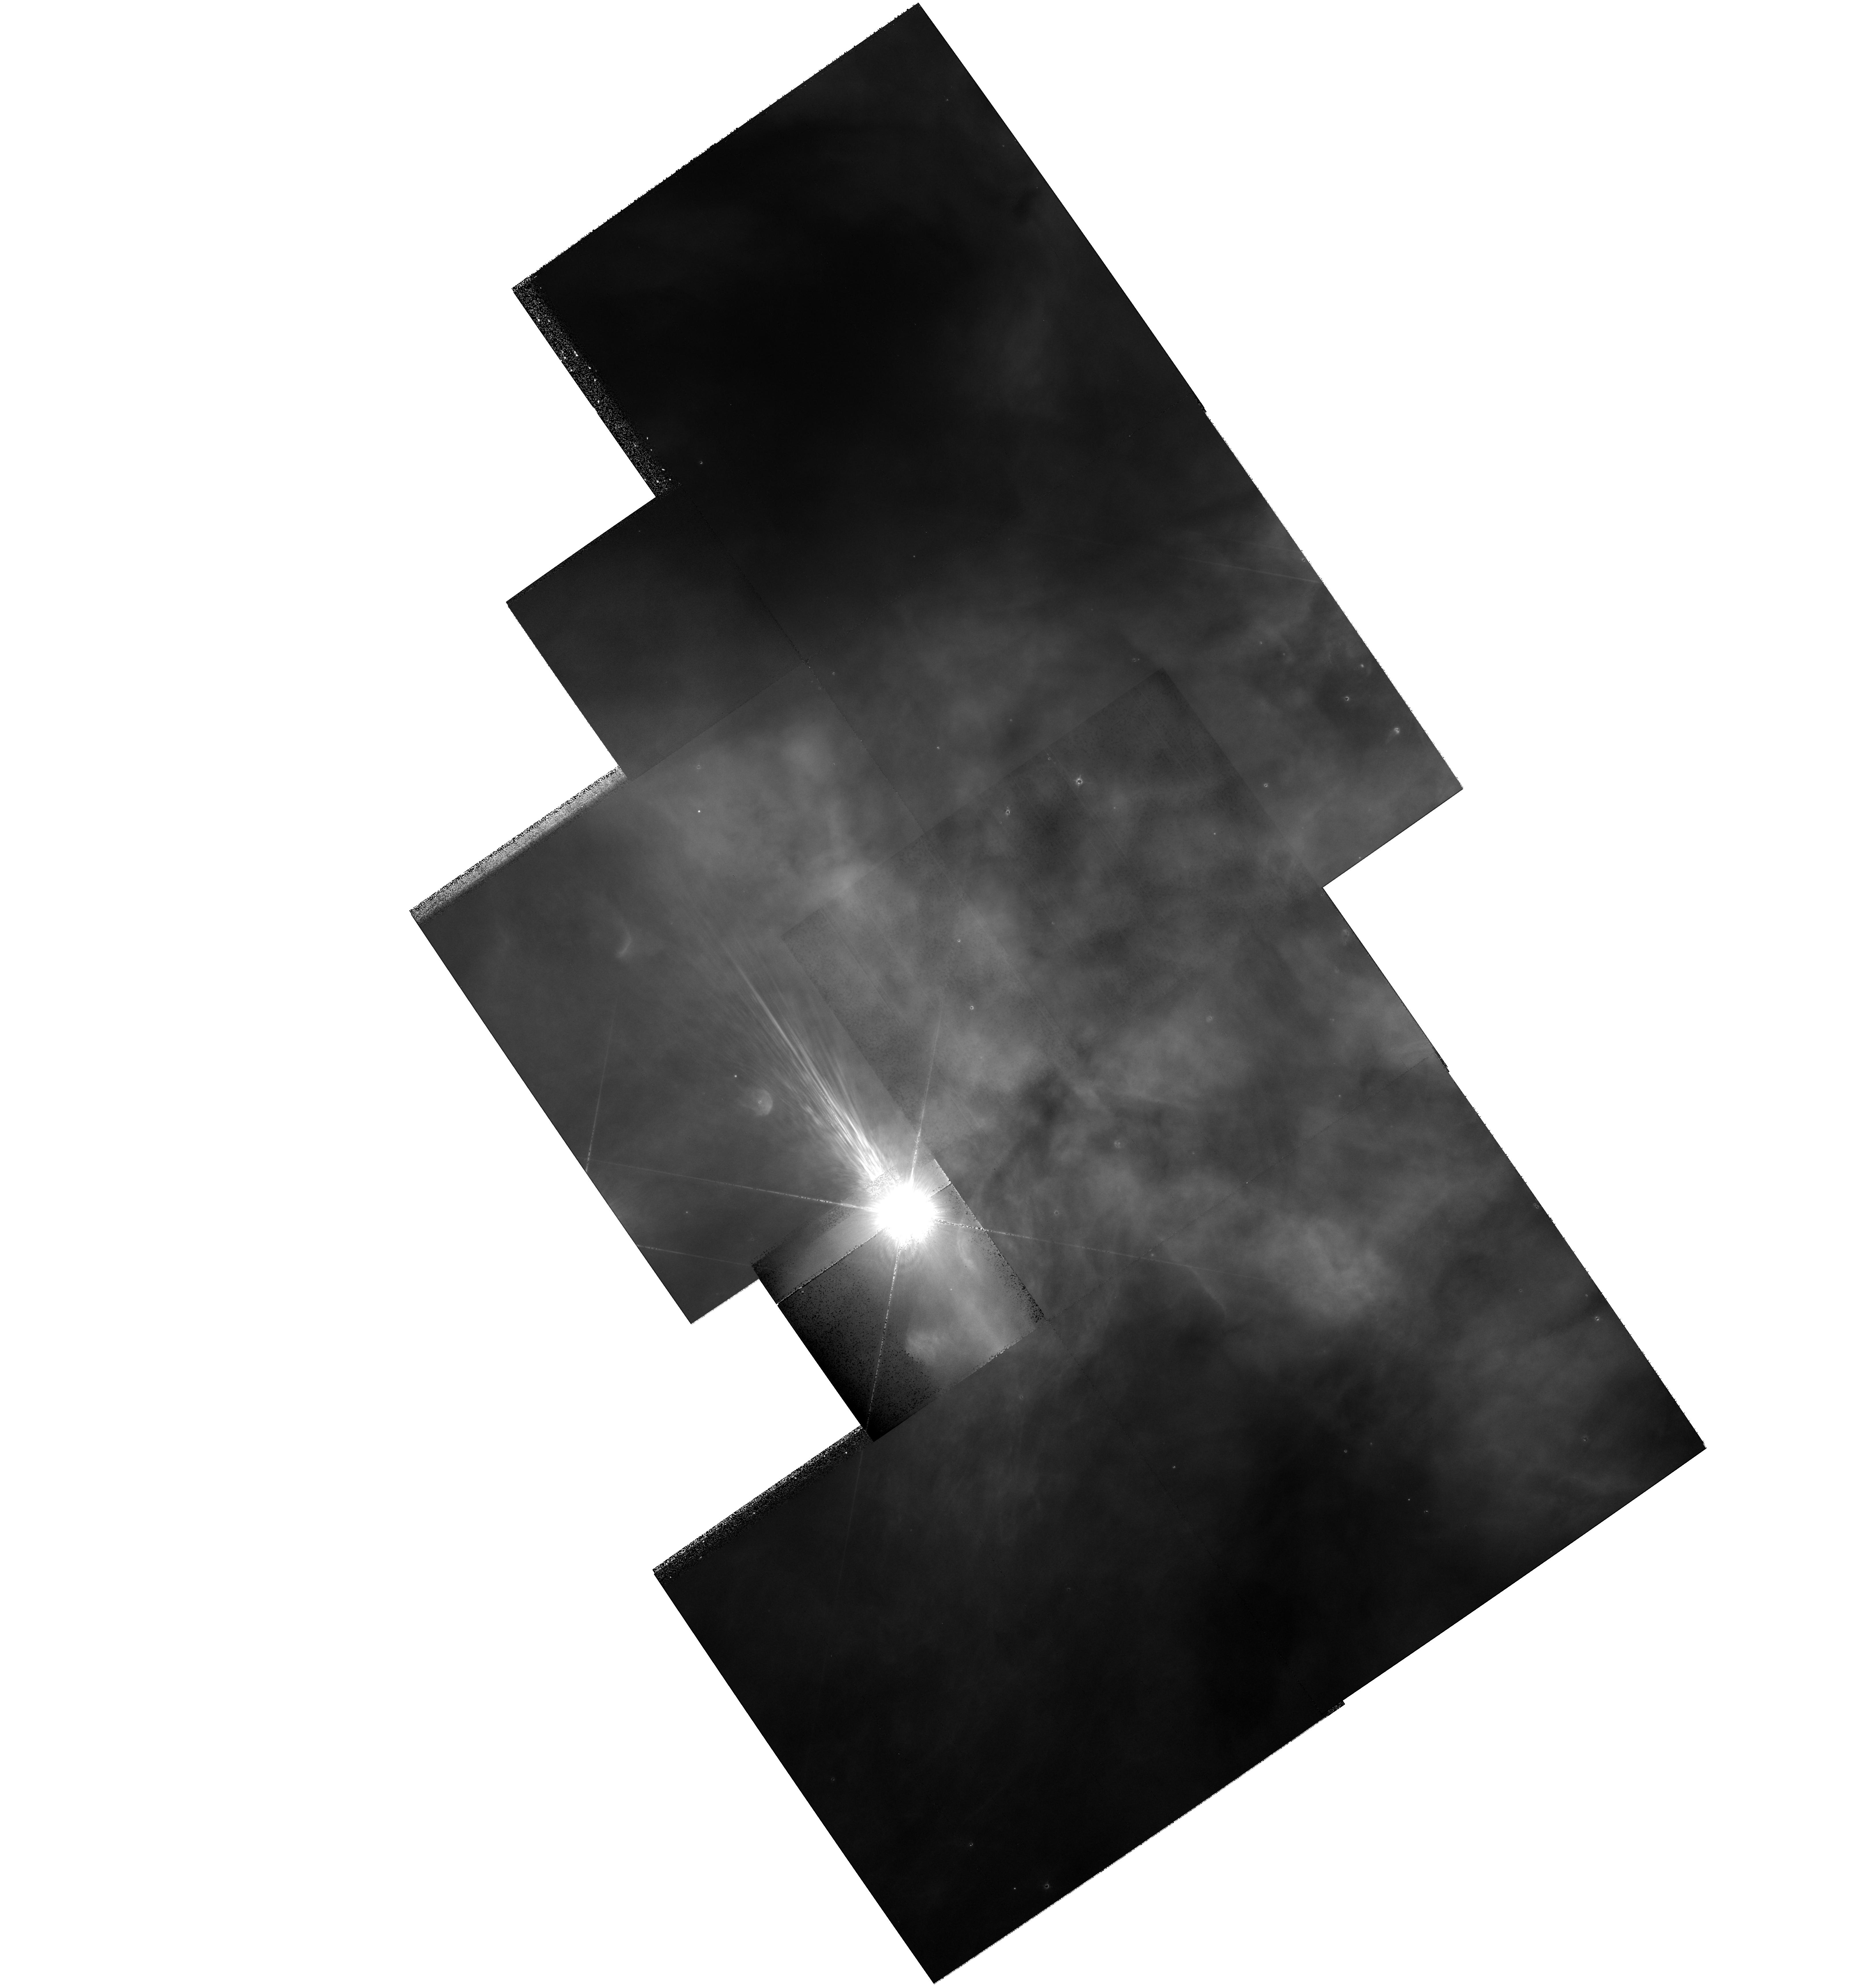
Target: MULTIPLE
Instrument: WFPC2/PC
Filter: F439W
Exposure: 12 min
Observation ID: hst_8894_a1_wfpc2_pc_f439w_u6c6a1

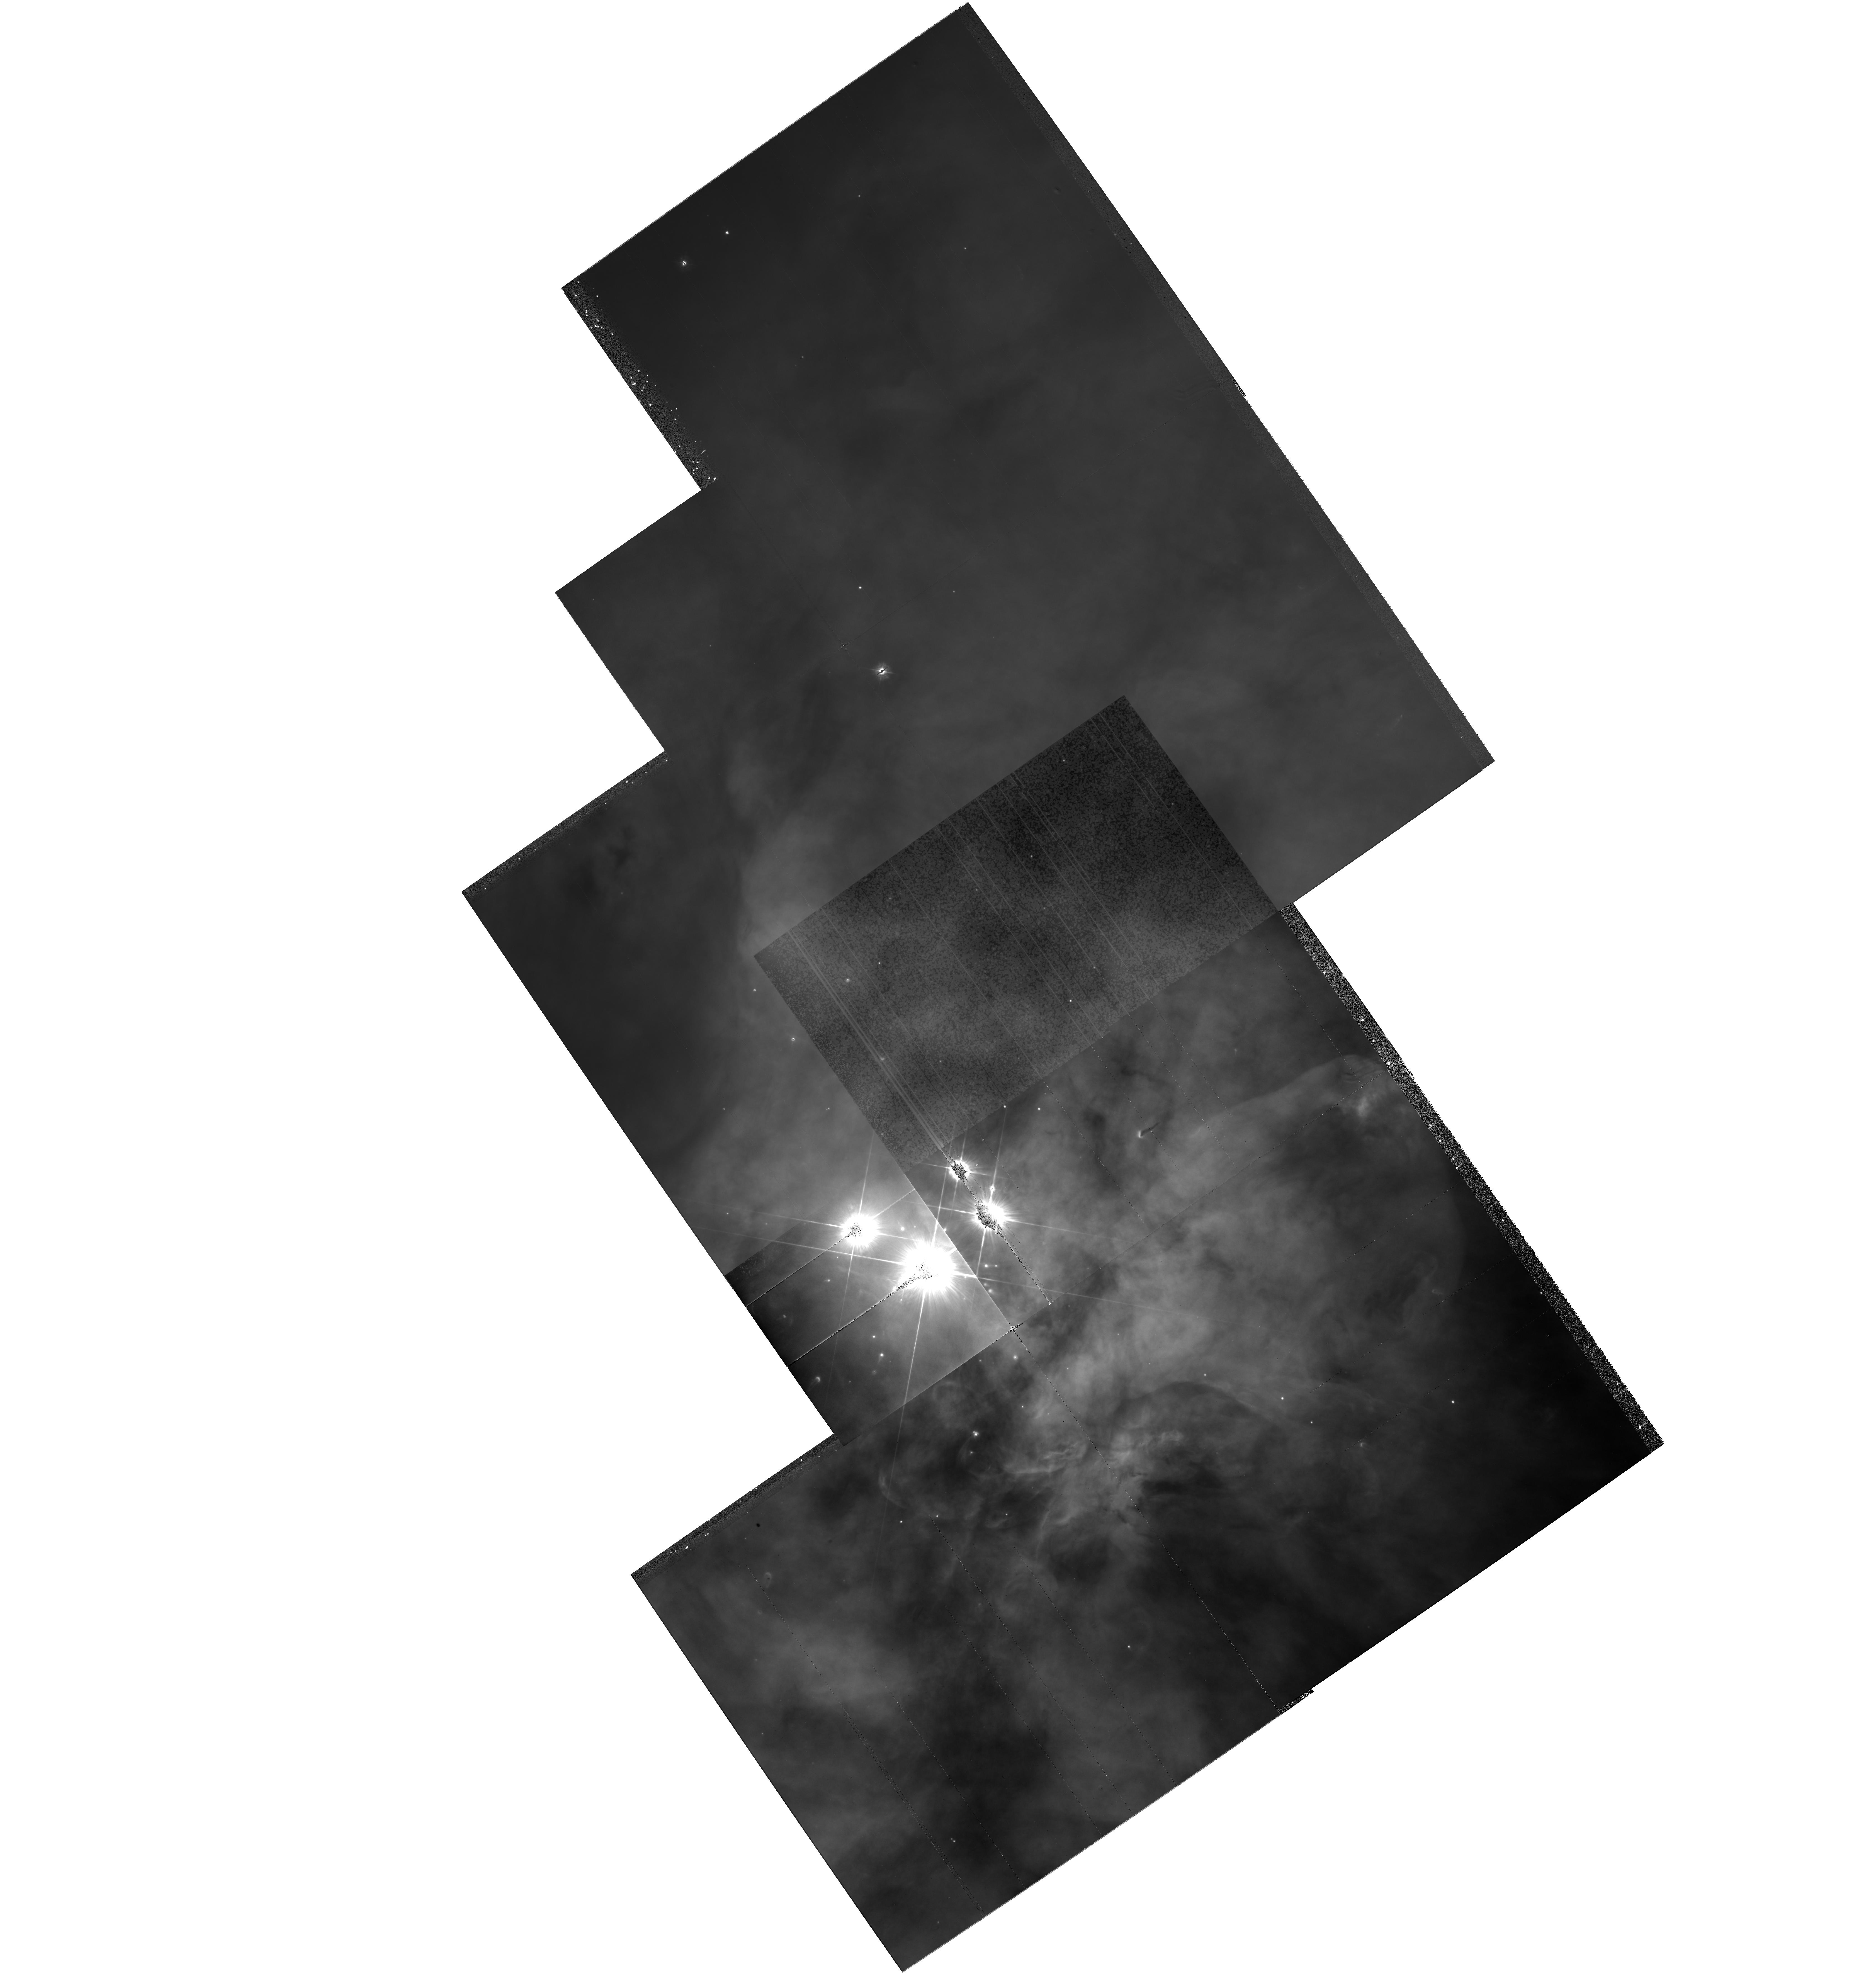
Target: MULTIPLE
Instrument: WFPC2/PC
Filter: F336W
Exposure: 54 min
Observation ID: hst_8894_01_wfpc2_pc_f336w_u6c601

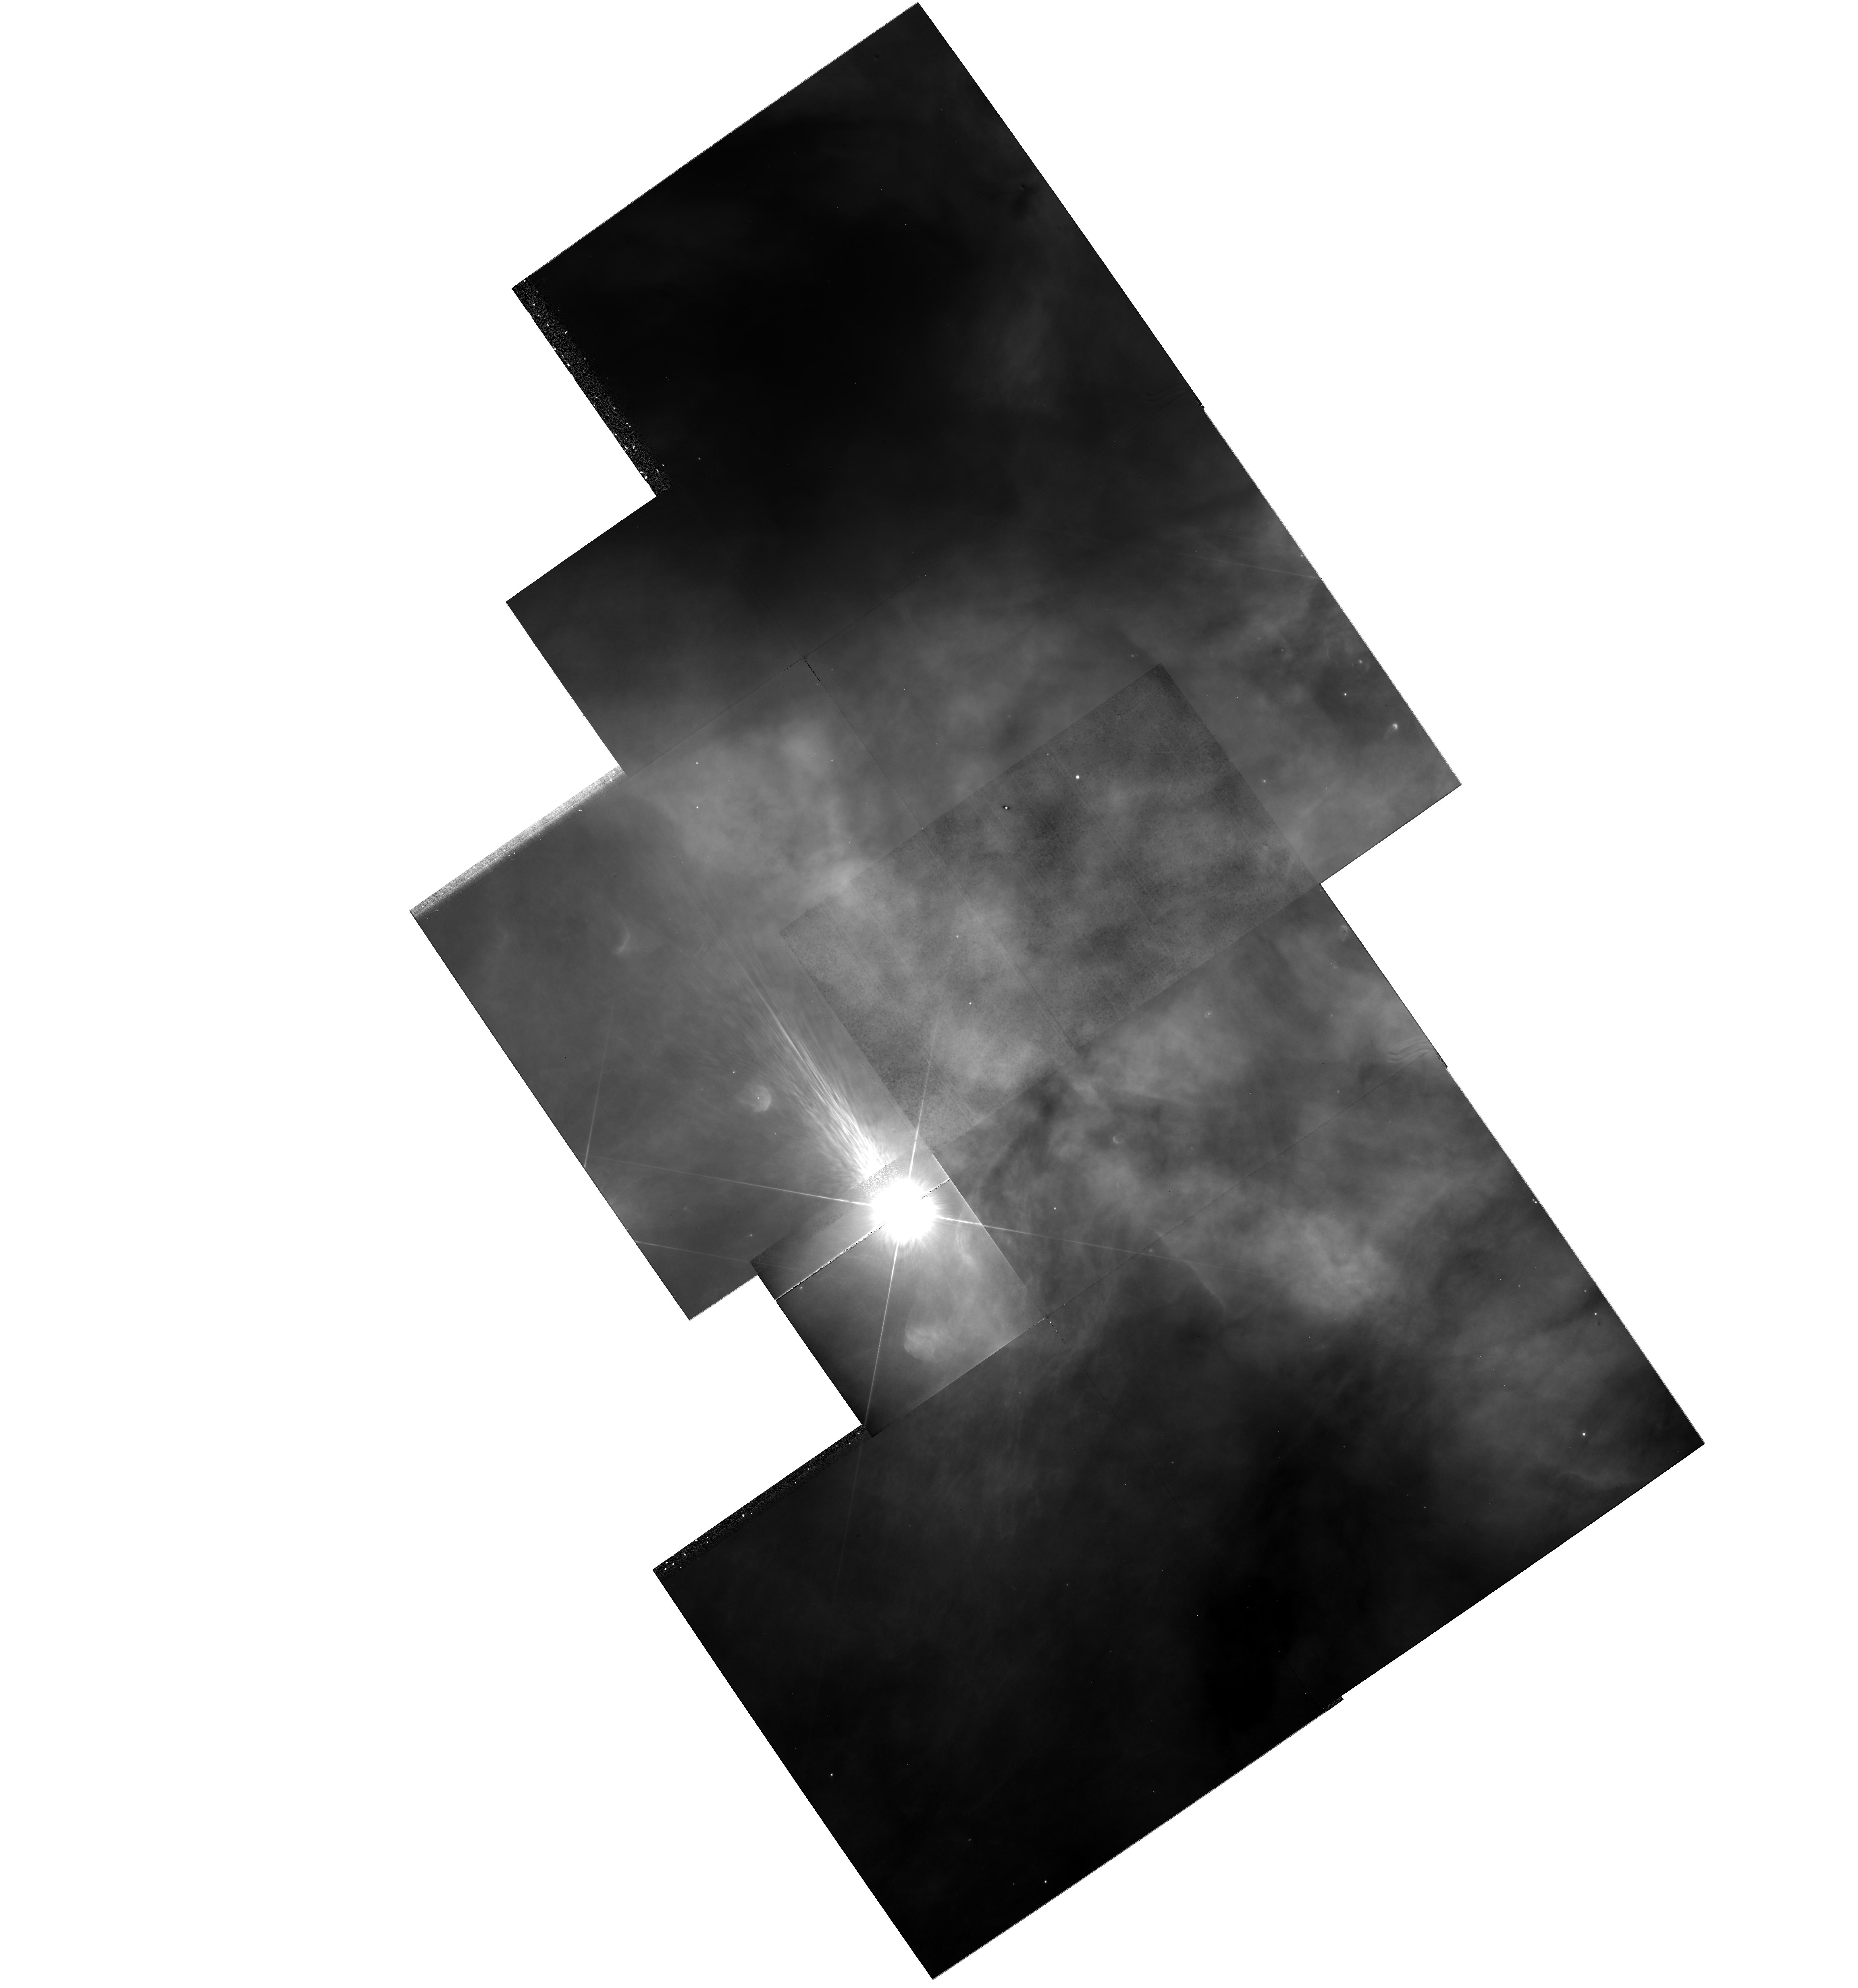
Target: MULTIPLE
Instrument: WFPC2/PC
Filter: F336W
Exposure: 1 h
Observation ID: hst_8894_a1_wfpc2_pc_f336w_u6c6a1

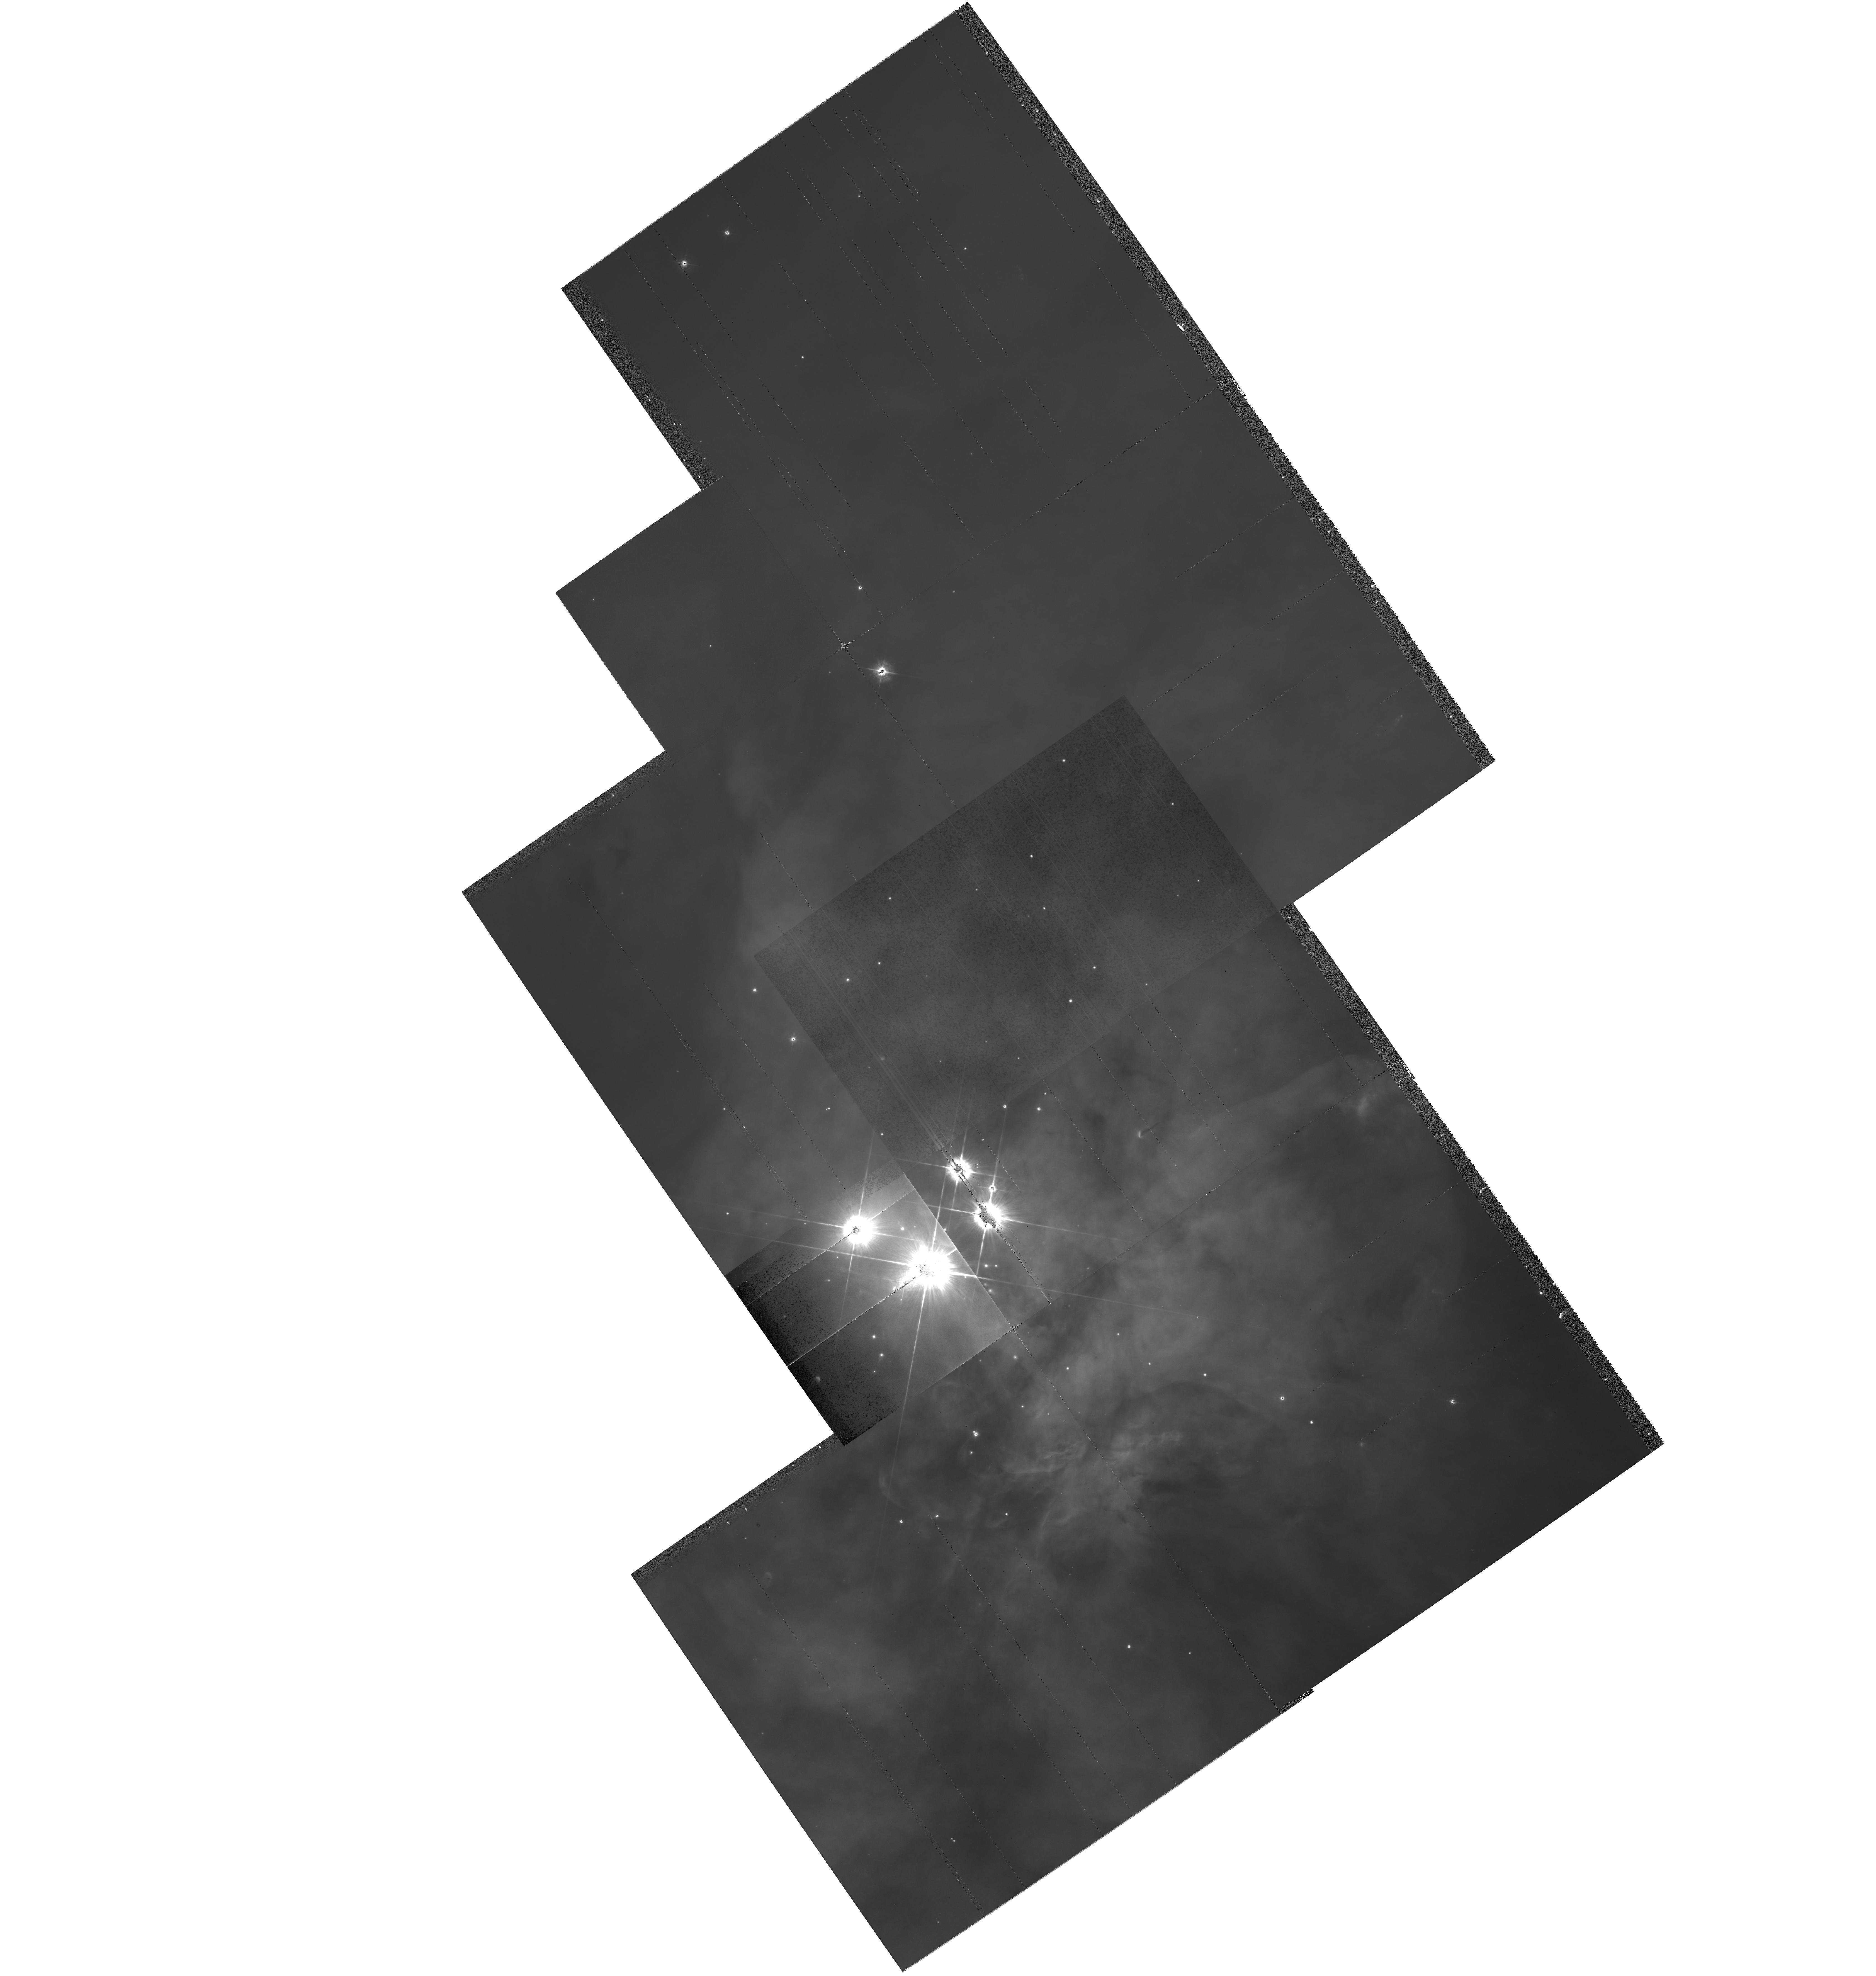
Target: MULTIPLE
Instrument: WFPC2/PC
Filter: F439W
Exposure: 12 min
Observation ID: hst_8894_01_wfpc2_pc_f439w_u6c601

Accretion Disks in the Orion Nebula (PI: Beckwith, Steven)

We propose to perform UB-band imaging of the Orion Nebula Cluster in order to derive for the first time the disk accretion rates of the pre-main-sequence objects, and to study with unprecented resolution and sensitivity the dark silhouette disks. Since for ~1000 stars the spectral types and extinction are known, WFPC2 images in the 330W filter will directly provide the U-band excesses. It has been shown recently that the U-band excess is strongly correlated with the disk accretion luminosity, and therefore with the accretion rate. We will compare the accretion rates with the stellar parameters, measured or derived by matching the source positions in the HR diagram with theoretical evolutionary tracks, and with the IR excesses. Correlations with quantities like mass, age, position, etc. will provide fundamental insights on the star formation process in Orion. The database of accretion rates will be the richest ever built for this class of phenomena. The dark silhouette disks of the Orion Nebula will be studied exploiting the simultaneous increase of spatial resolution and dust extinction in the U-band. A higher sensitivity to lower column densities will not only improve our understanding of these objects (density distribution, truncation, etc.) but also enable the discovery of fainter silhouette disks, possibly in a more evolved evolutionary phase.